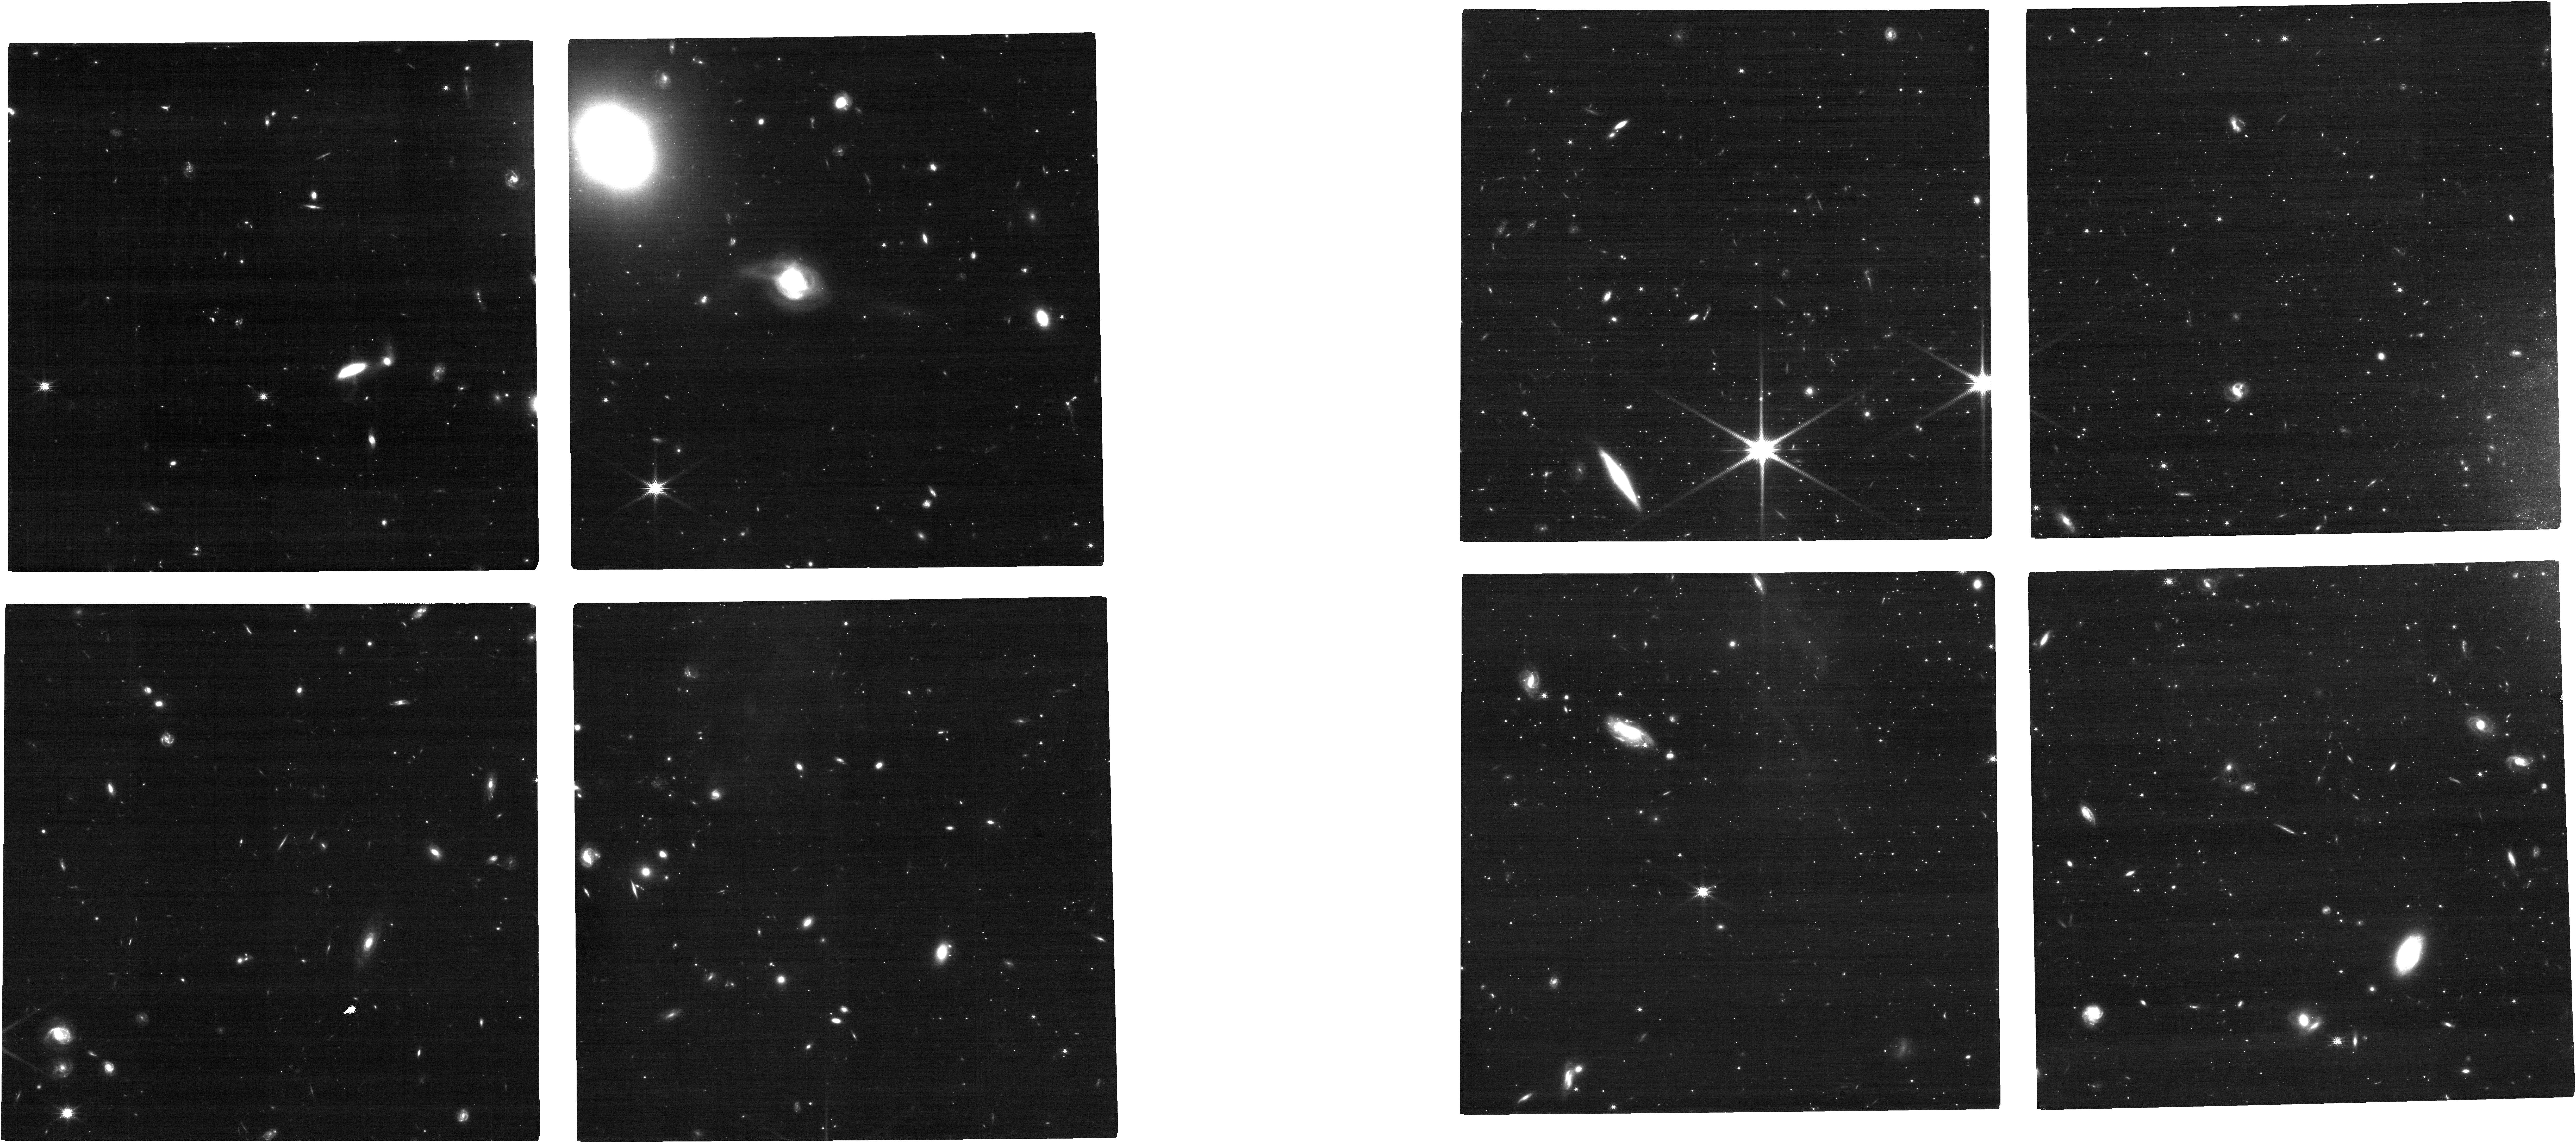
Target: ANDROMEDA-XIV. Instrument: NIRCAM. Filter: F150W. Exposure: 21 min. Observation ID: jw04514-o002_t002_nircam_clear-f150w

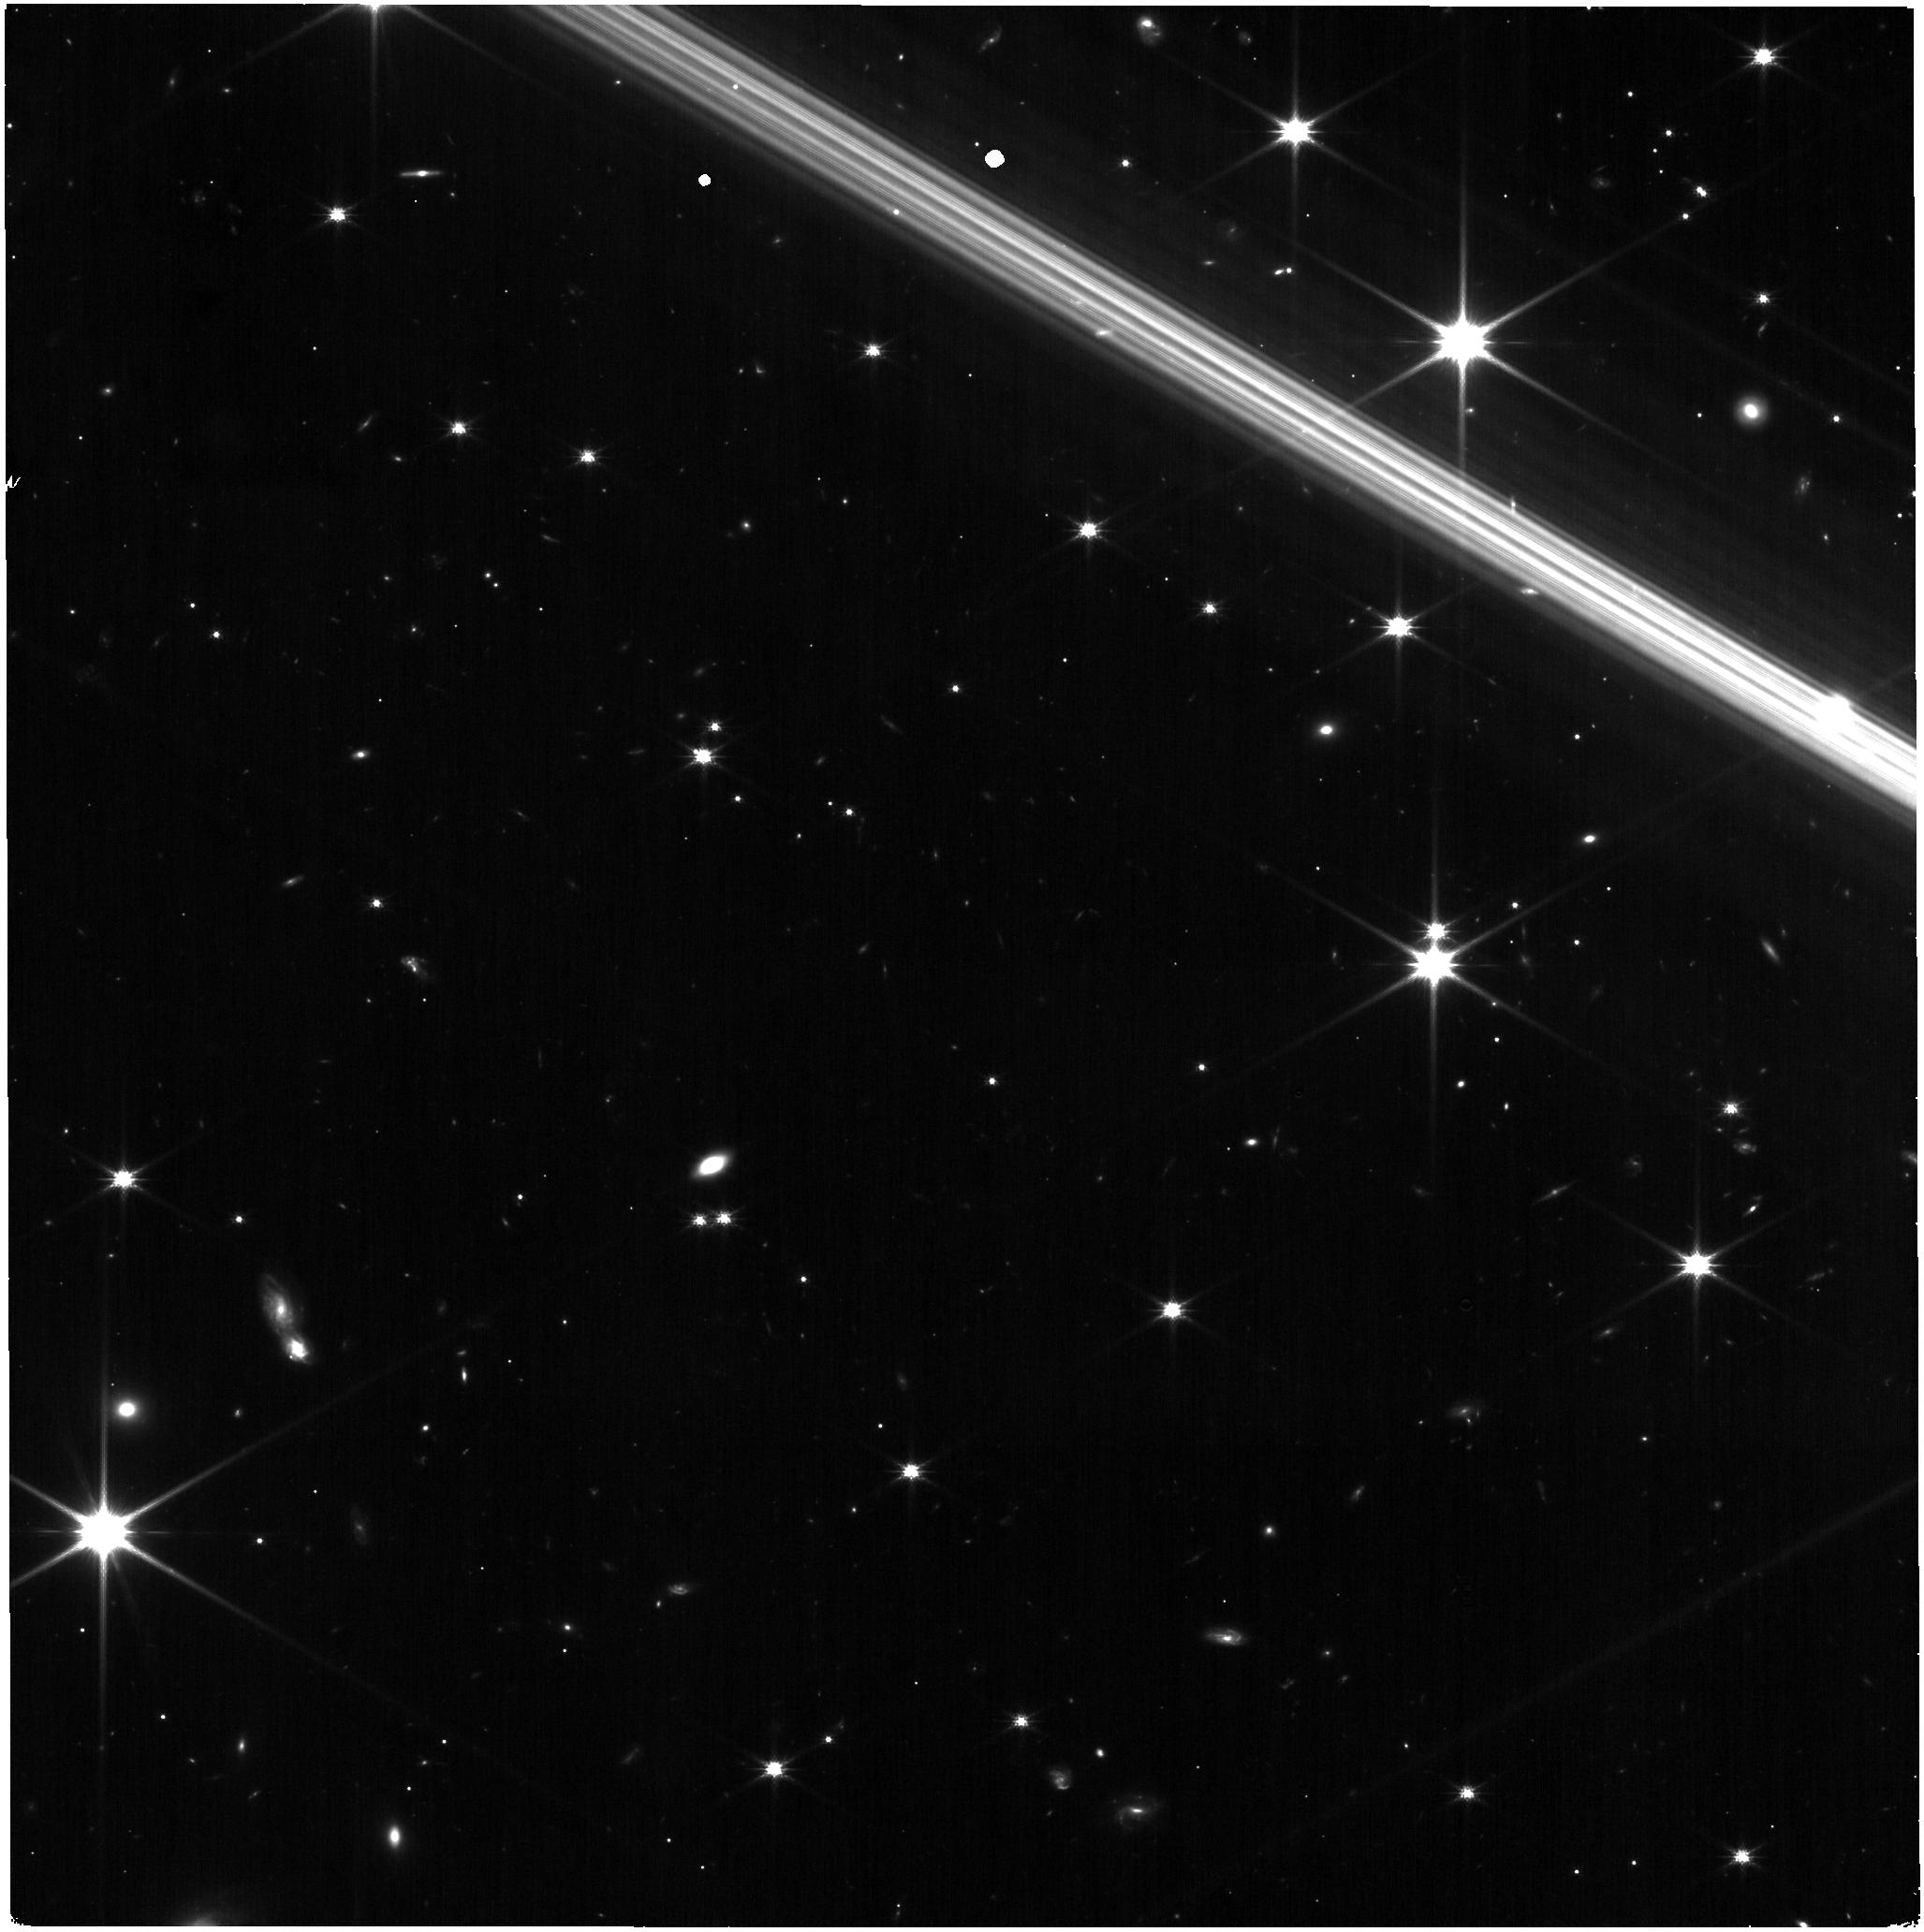
Target: ANDROMEDA-XVII. Instrument: NIRISS. Filter: CLEAR+F150W. Exposure: 17 min. Observation ID: jw04514-o003_t003_niriss_clear-f150w

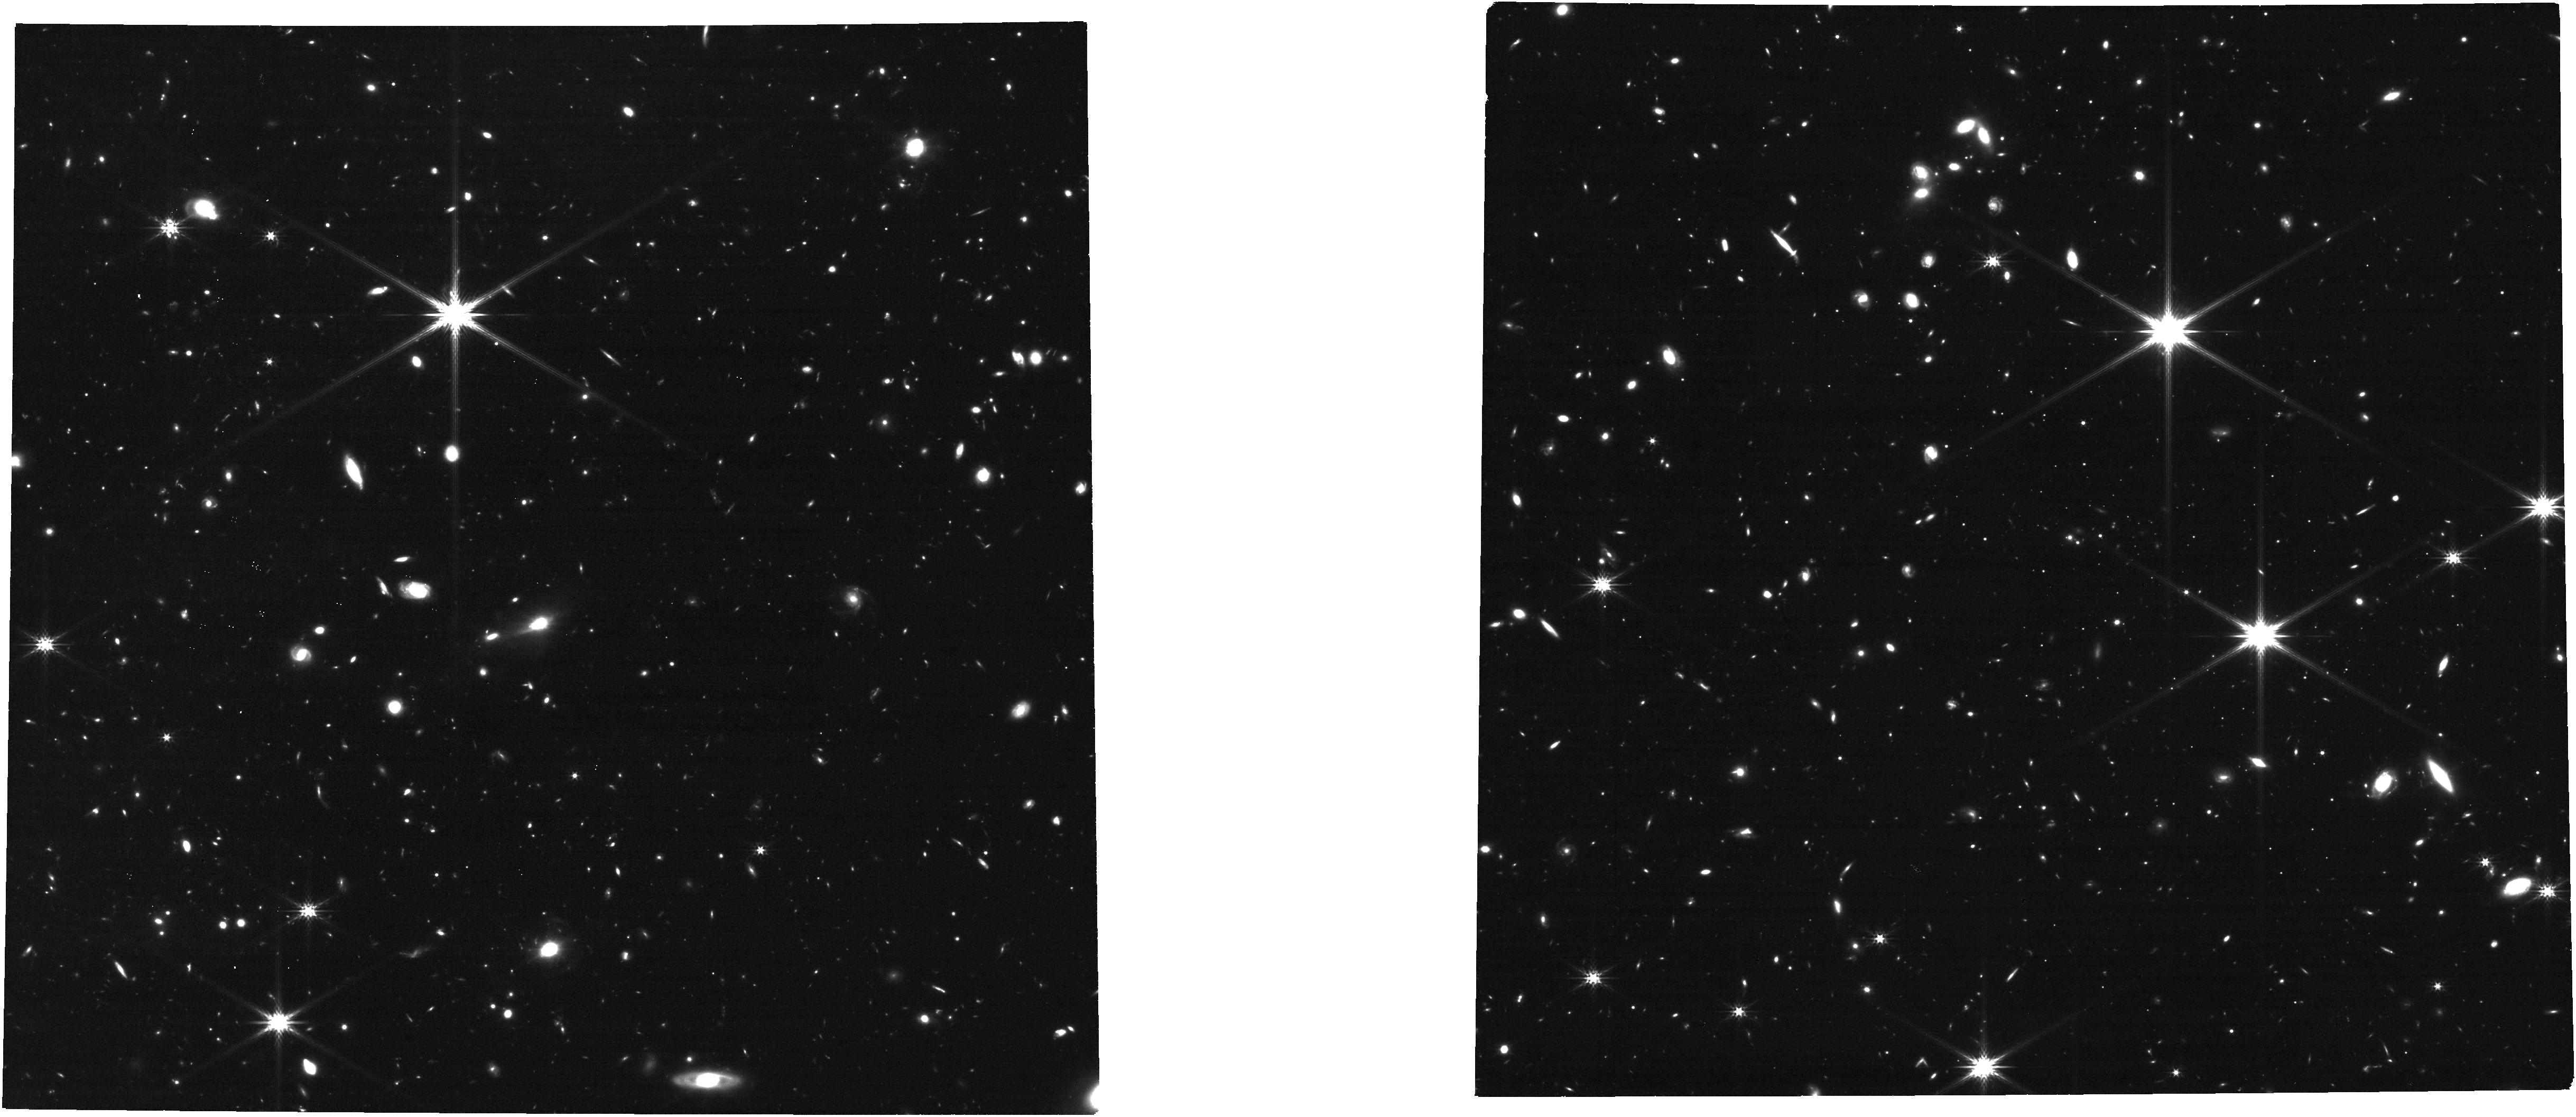
Target: ANDROMEDA-XXII. Instrument: NIRCAM. Filter: F277W. Exposure: 21 min. Observation ID: jw04514-o001_t001_nircam_clear-f277w

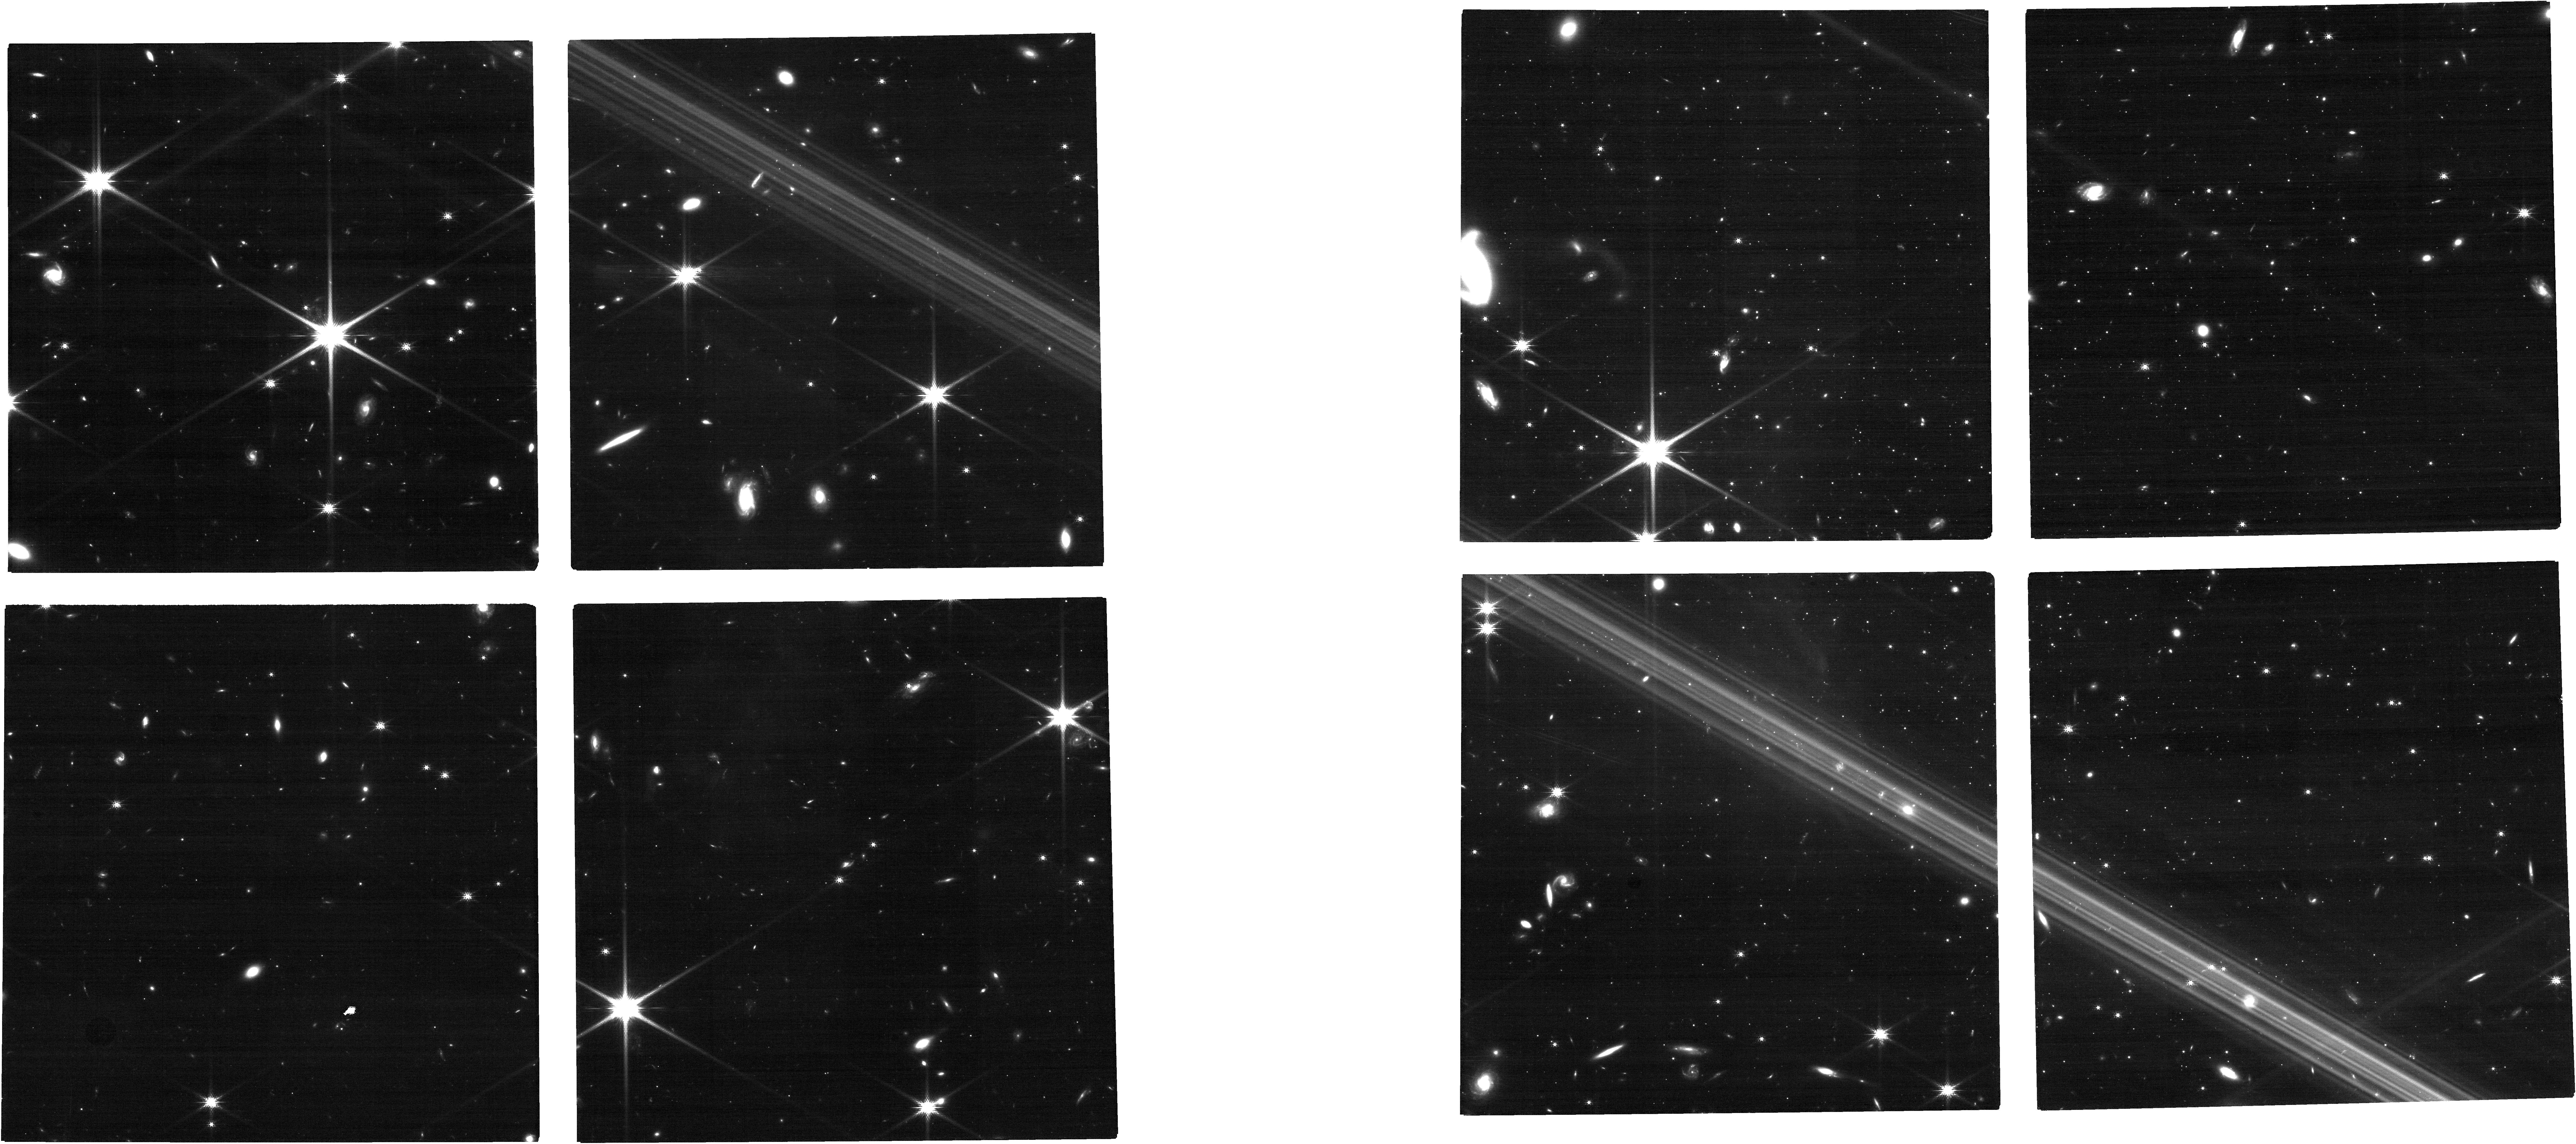
Target: ANDROMEDA-XVII. Instrument: NIRCAM. Filter: F150W. Exposure: 21 min. Observation ID: jw04514-o003_t003_nircam_clear-f150w

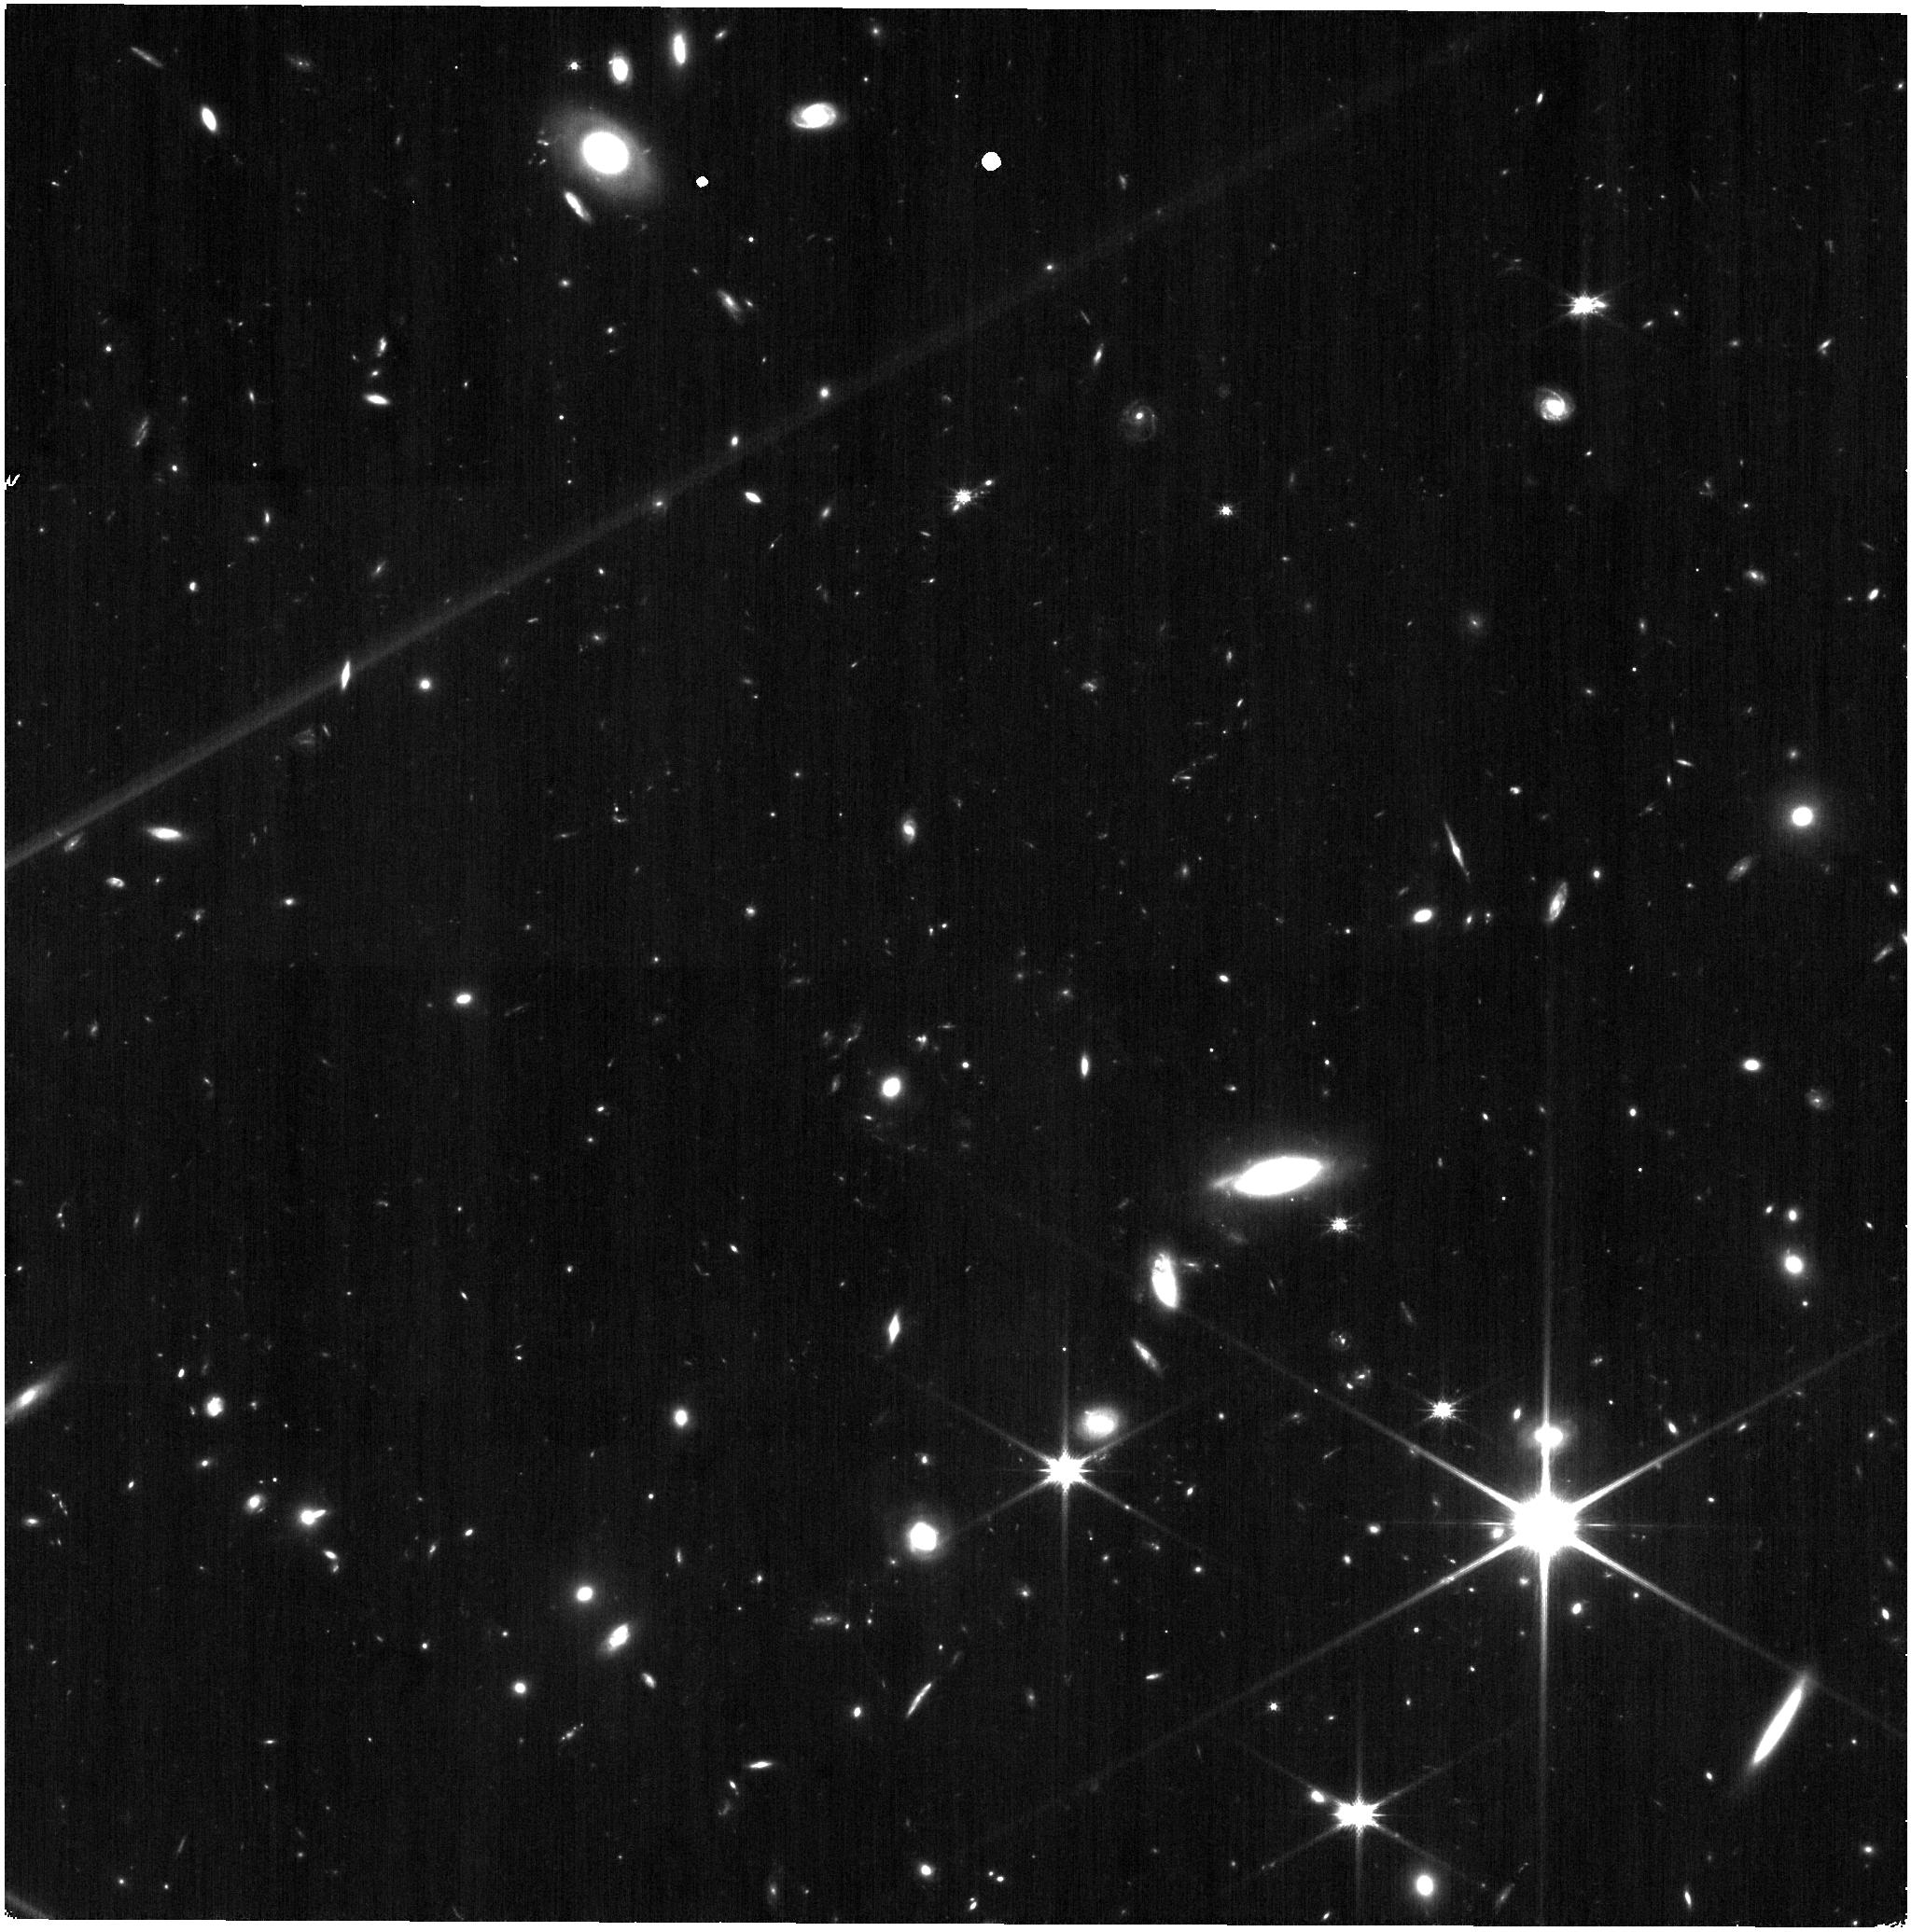
Target: ANDROMEDA-XXII. Instrument: NIRISS. Filter: CLEAR+F150W. Exposure: 17 min. Observation ID: jw04514-o001_t001_niriss_clear-f150w

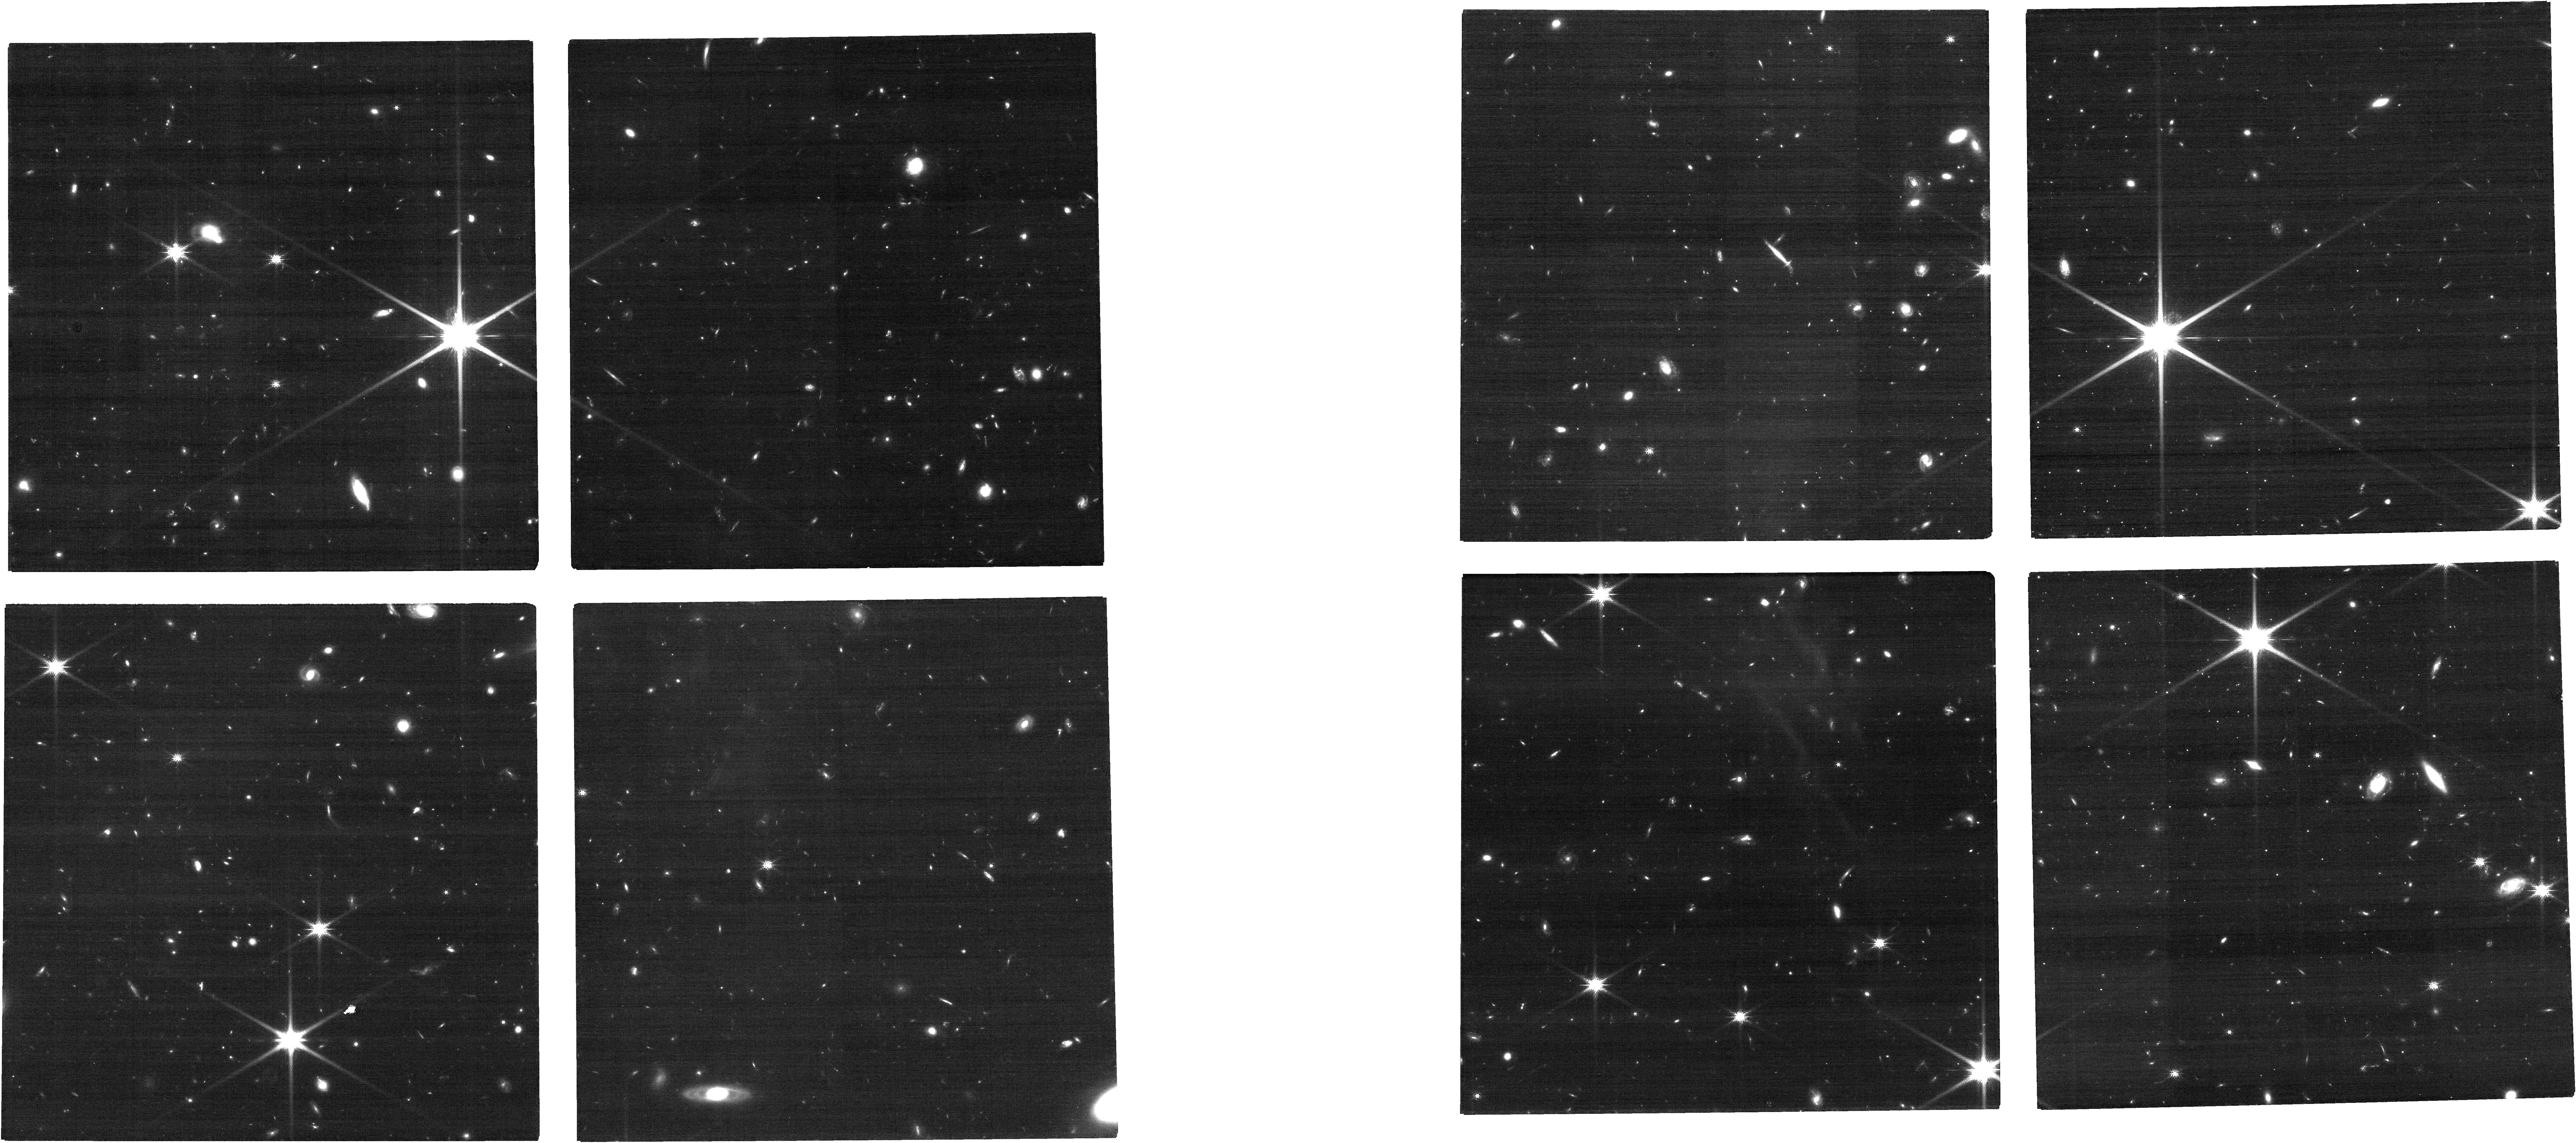
Target: ANDROMEDA-XXII. Instrument: NIRCAM. Filter: F150W. Exposure: 21 min. Observation ID: jw04514-o001_t001_nircam_clear-f150w

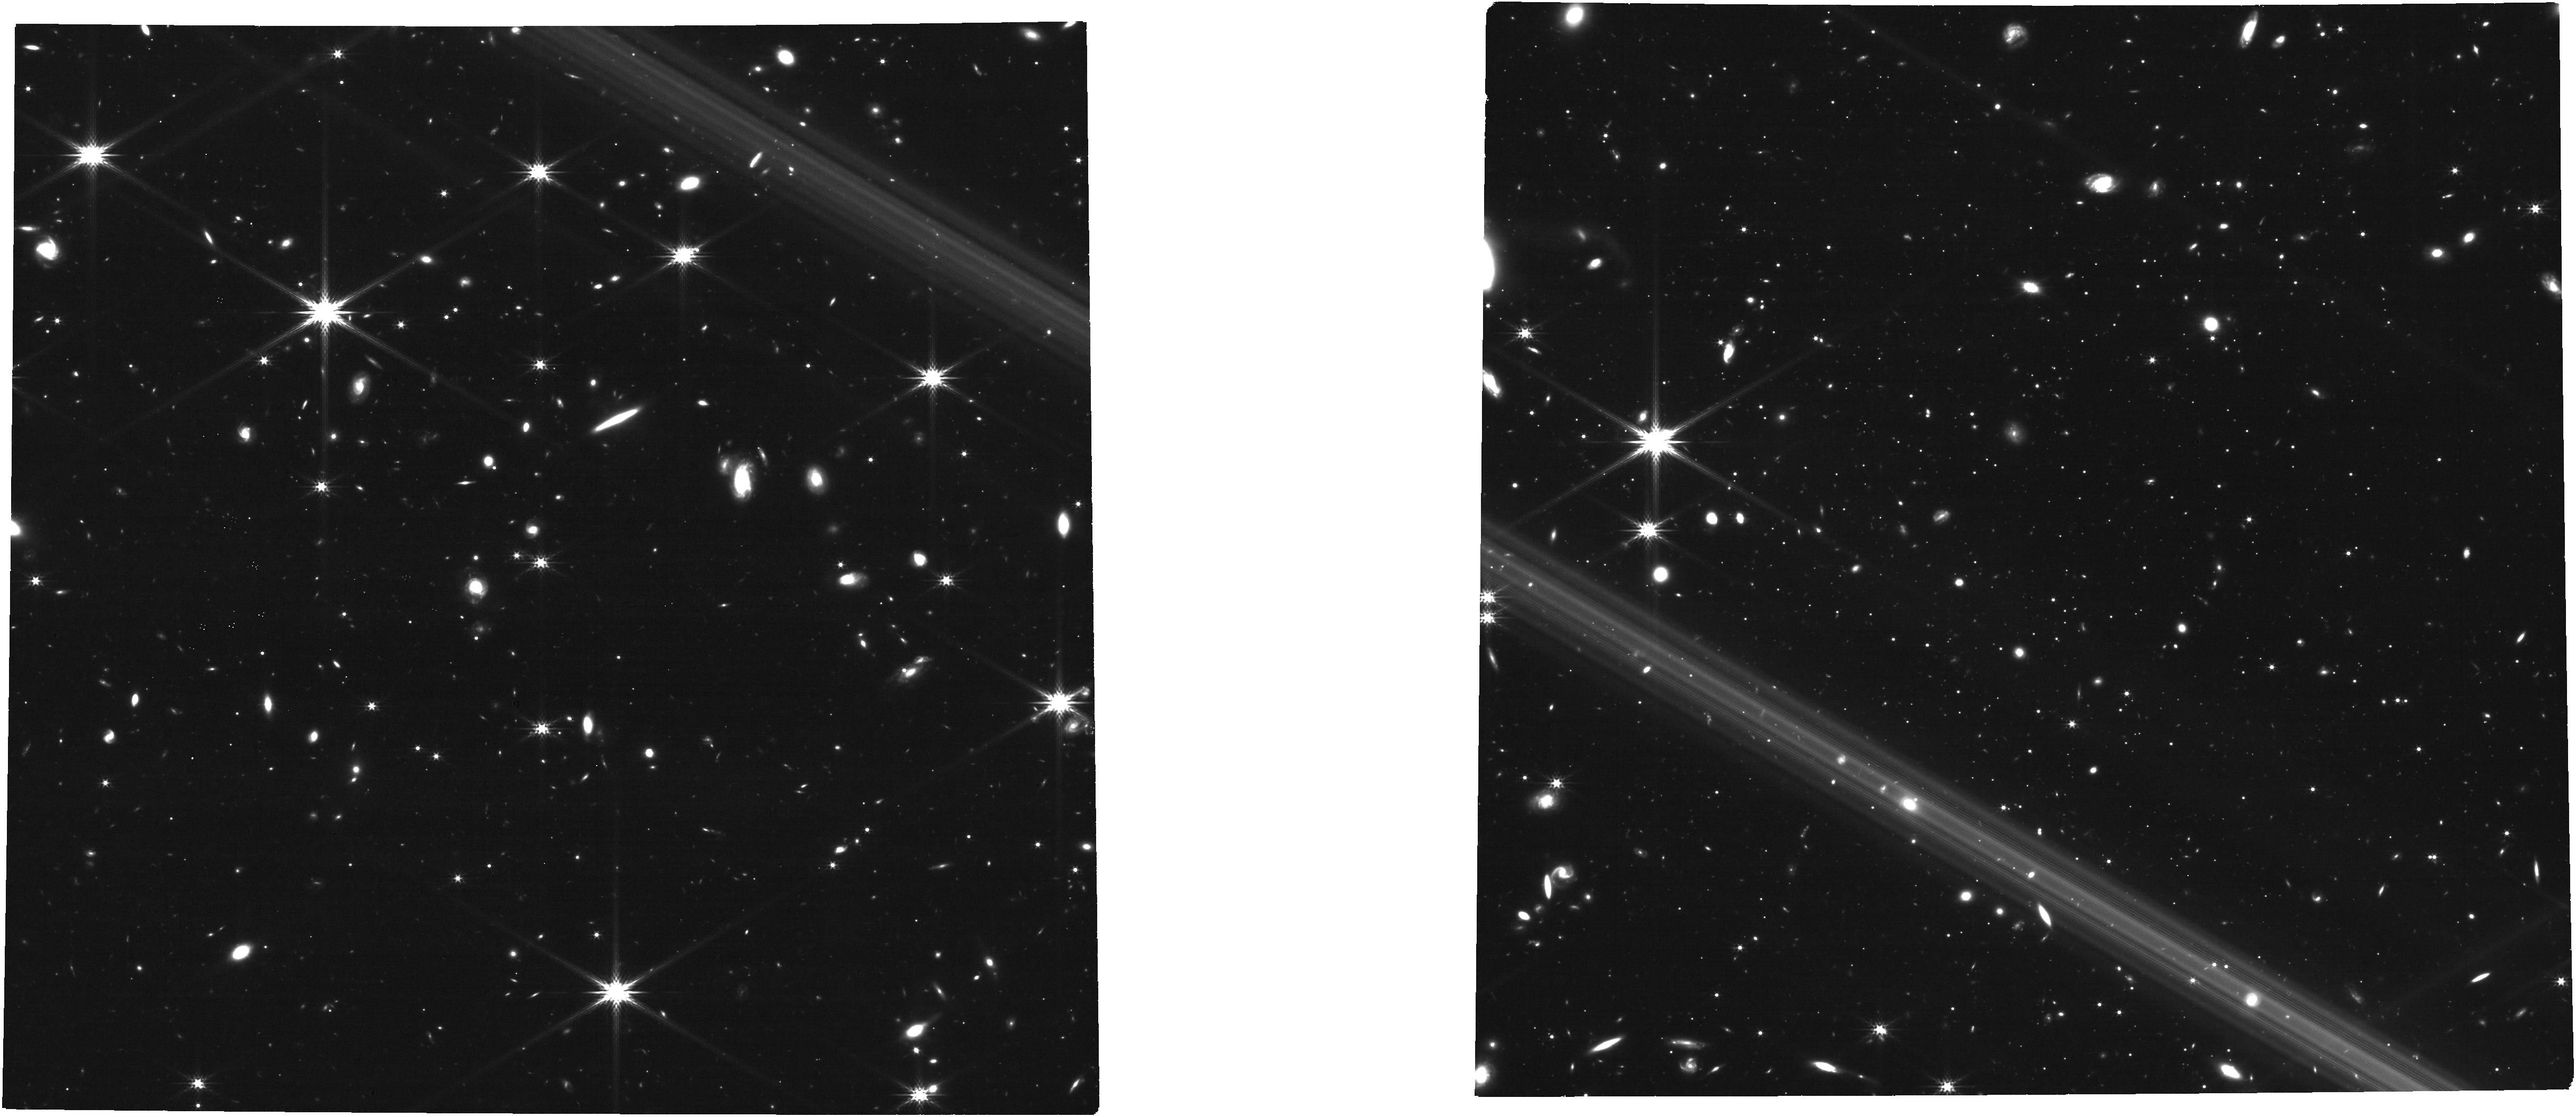
Target: ANDROMEDA-XVII. Instrument: NIRCAM. Filter: F277W. Exposure: 21 min. Observation ID: jw04514-o003_t003_nircam_clear-f277w

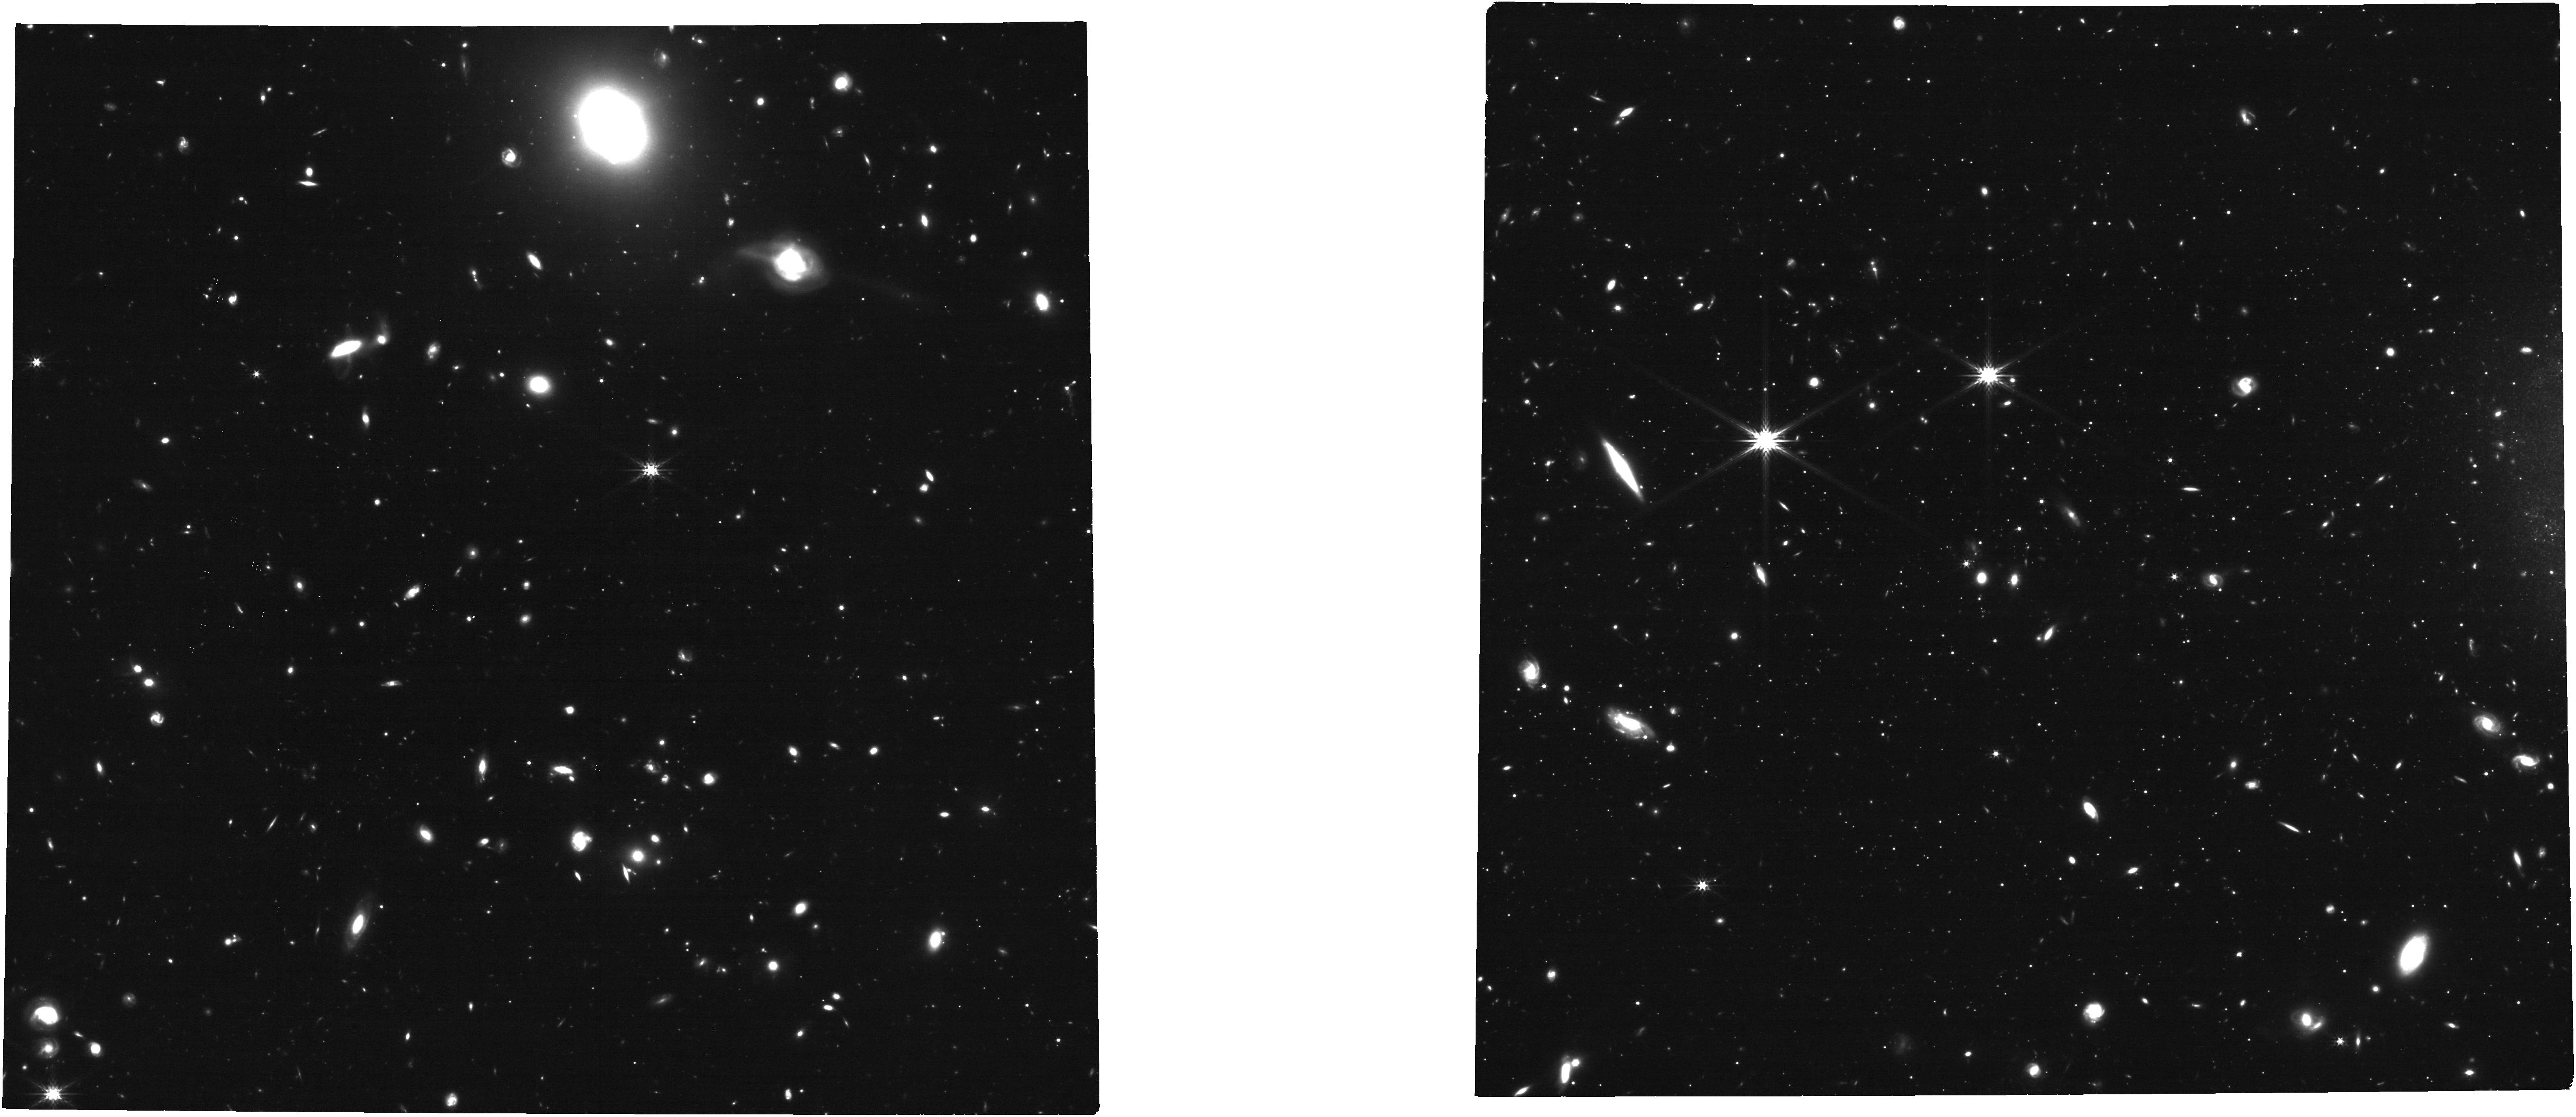
Target: ANDROMEDA-XIV. Instrument: NIRCAM. Filter: F277W. Exposure: 21 min. Observation ID: jw04514-o002_t002_nircam_clear-f277w

Dynamics of the Andromeda Galaxy Satellite System (PI: van der Marel, Roeland P.)

We will observe three dwarf spheroidal companions of the Andromeda Galaxy M31, to determine their bulk proper motions. The targets are And XXII, XIV, and XVII, and their PMs will help advance our dynamical understanding of the M31 system. Proper motions will be determined either from comparison to existing HST data, or from comparison to similar JWST observations obtained in GTO Cycles 1.